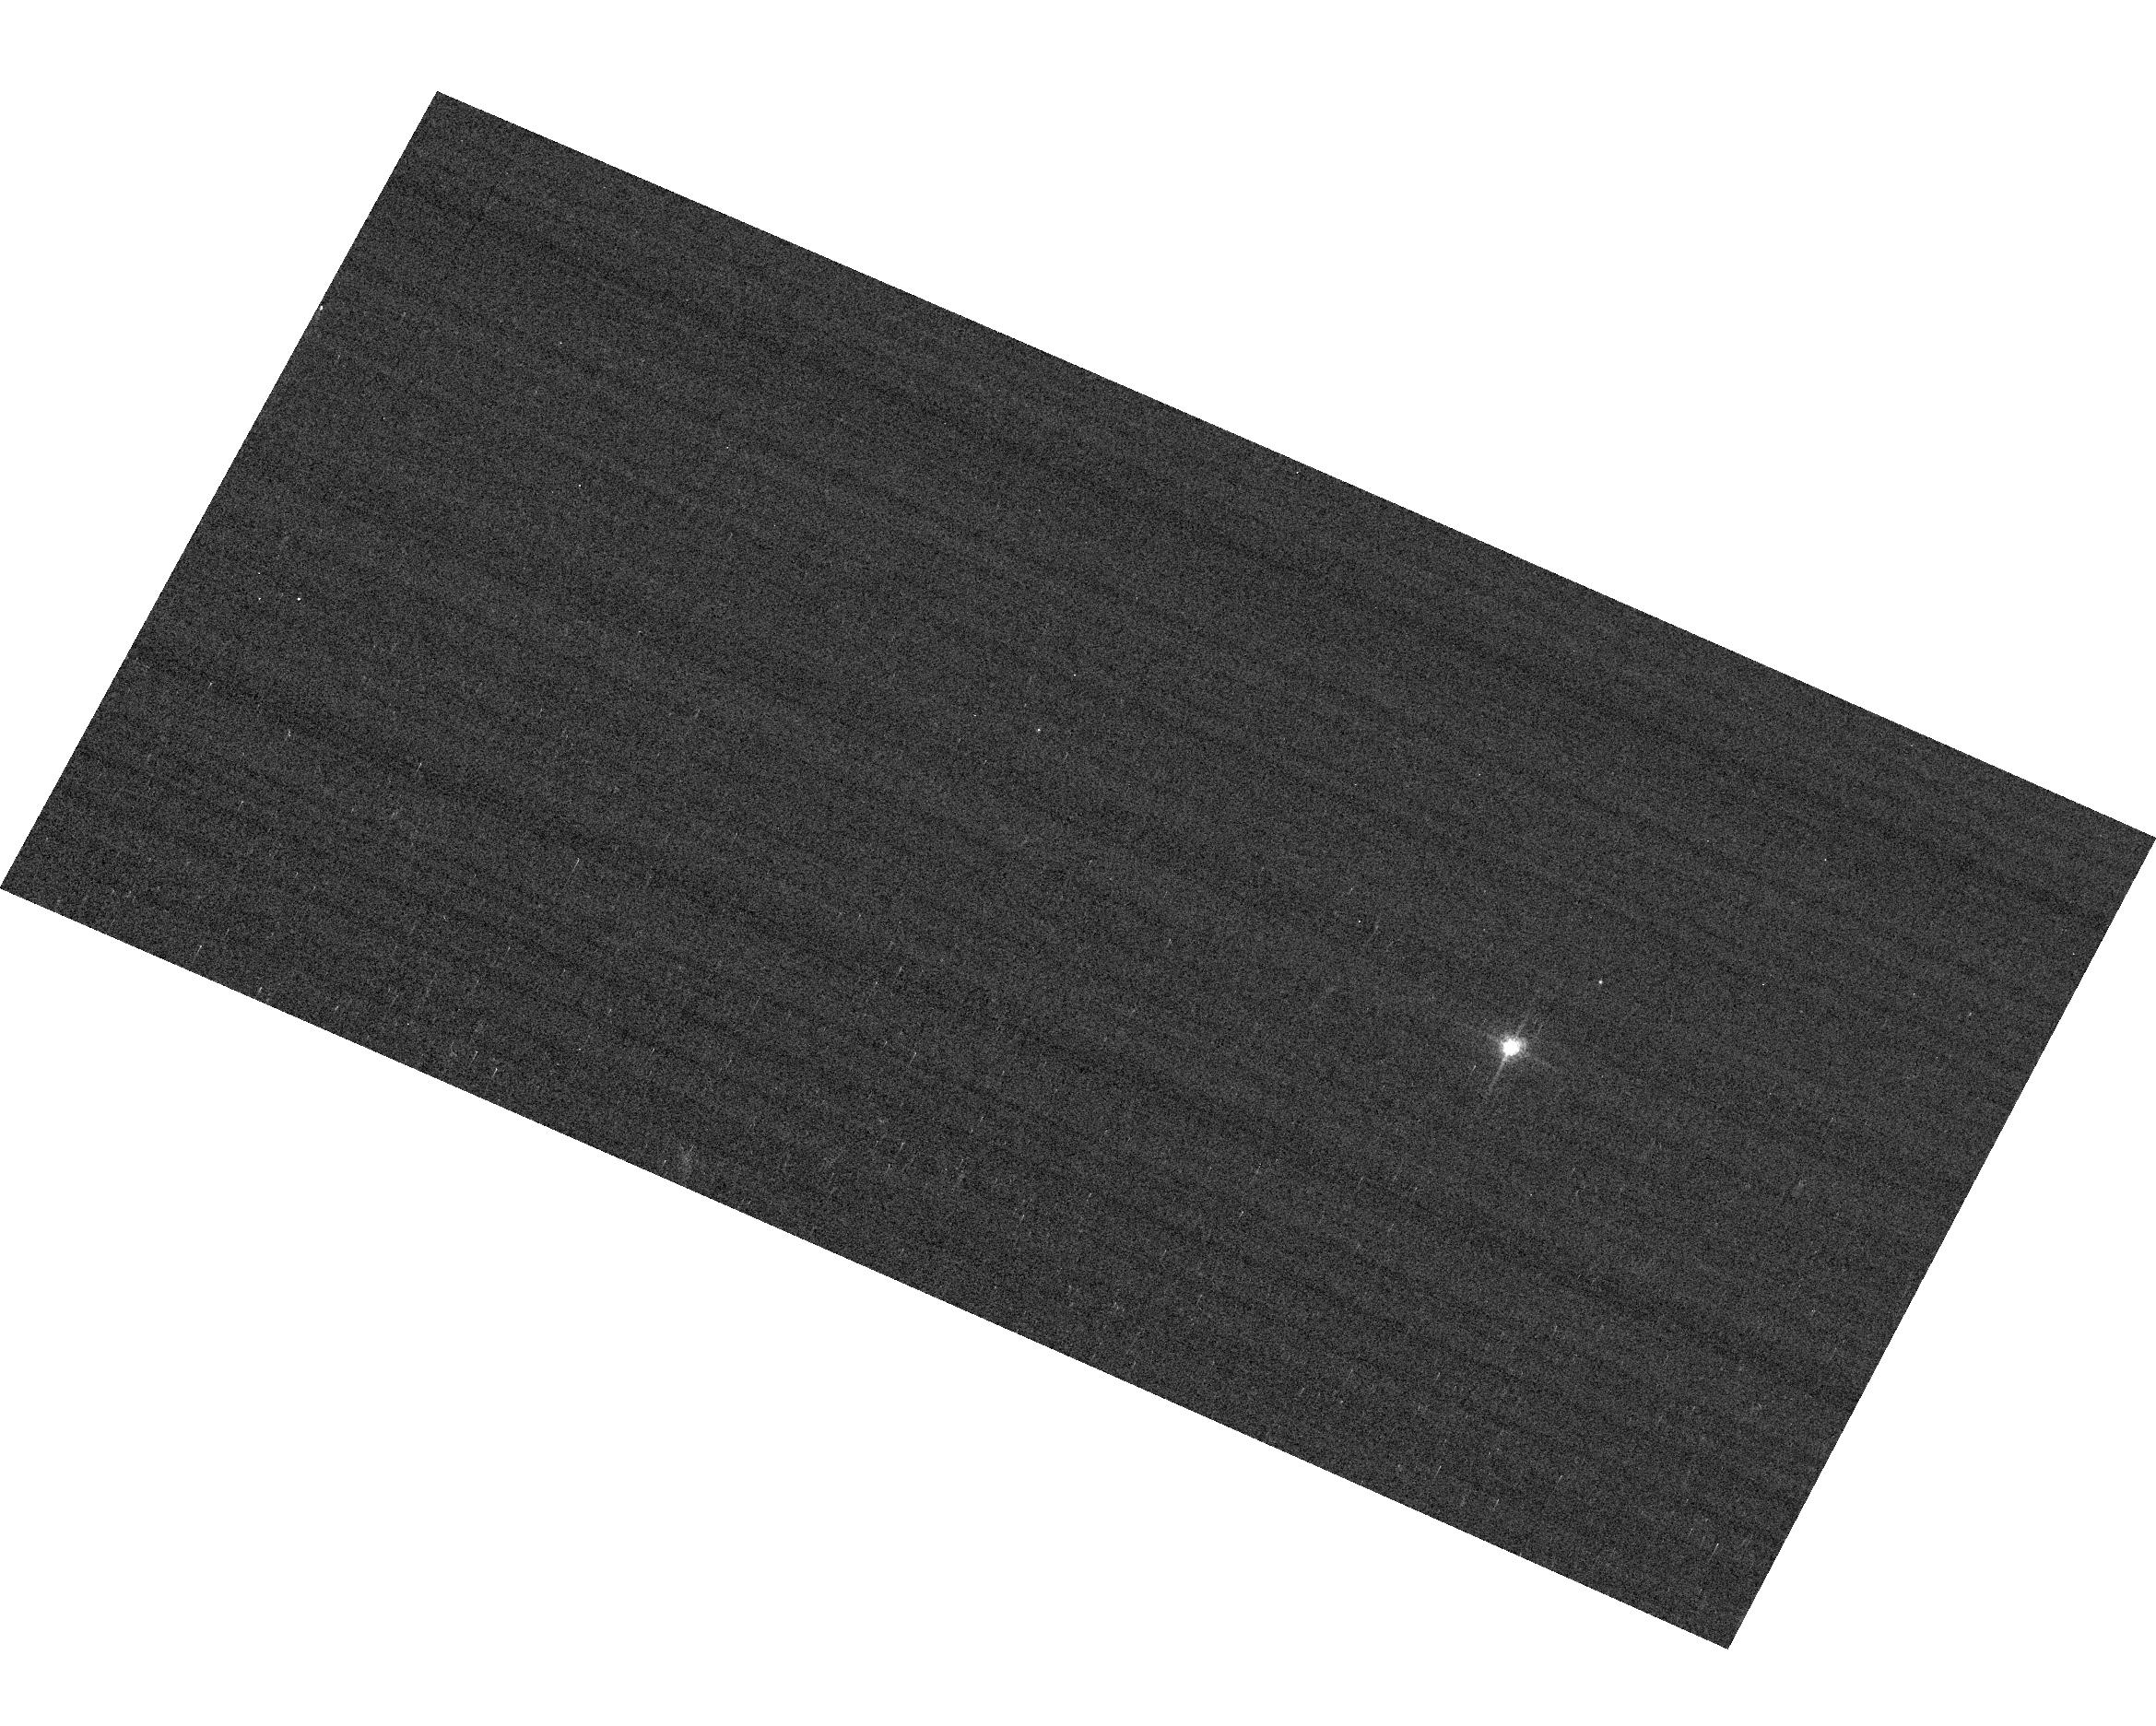
Target: GRW+70D5824
Instrument: ACS/WFC
Filter: F658N
Exposure: 2 min
Observation ID: hst_14956_04_acs_wfc_f658n_jdfy04

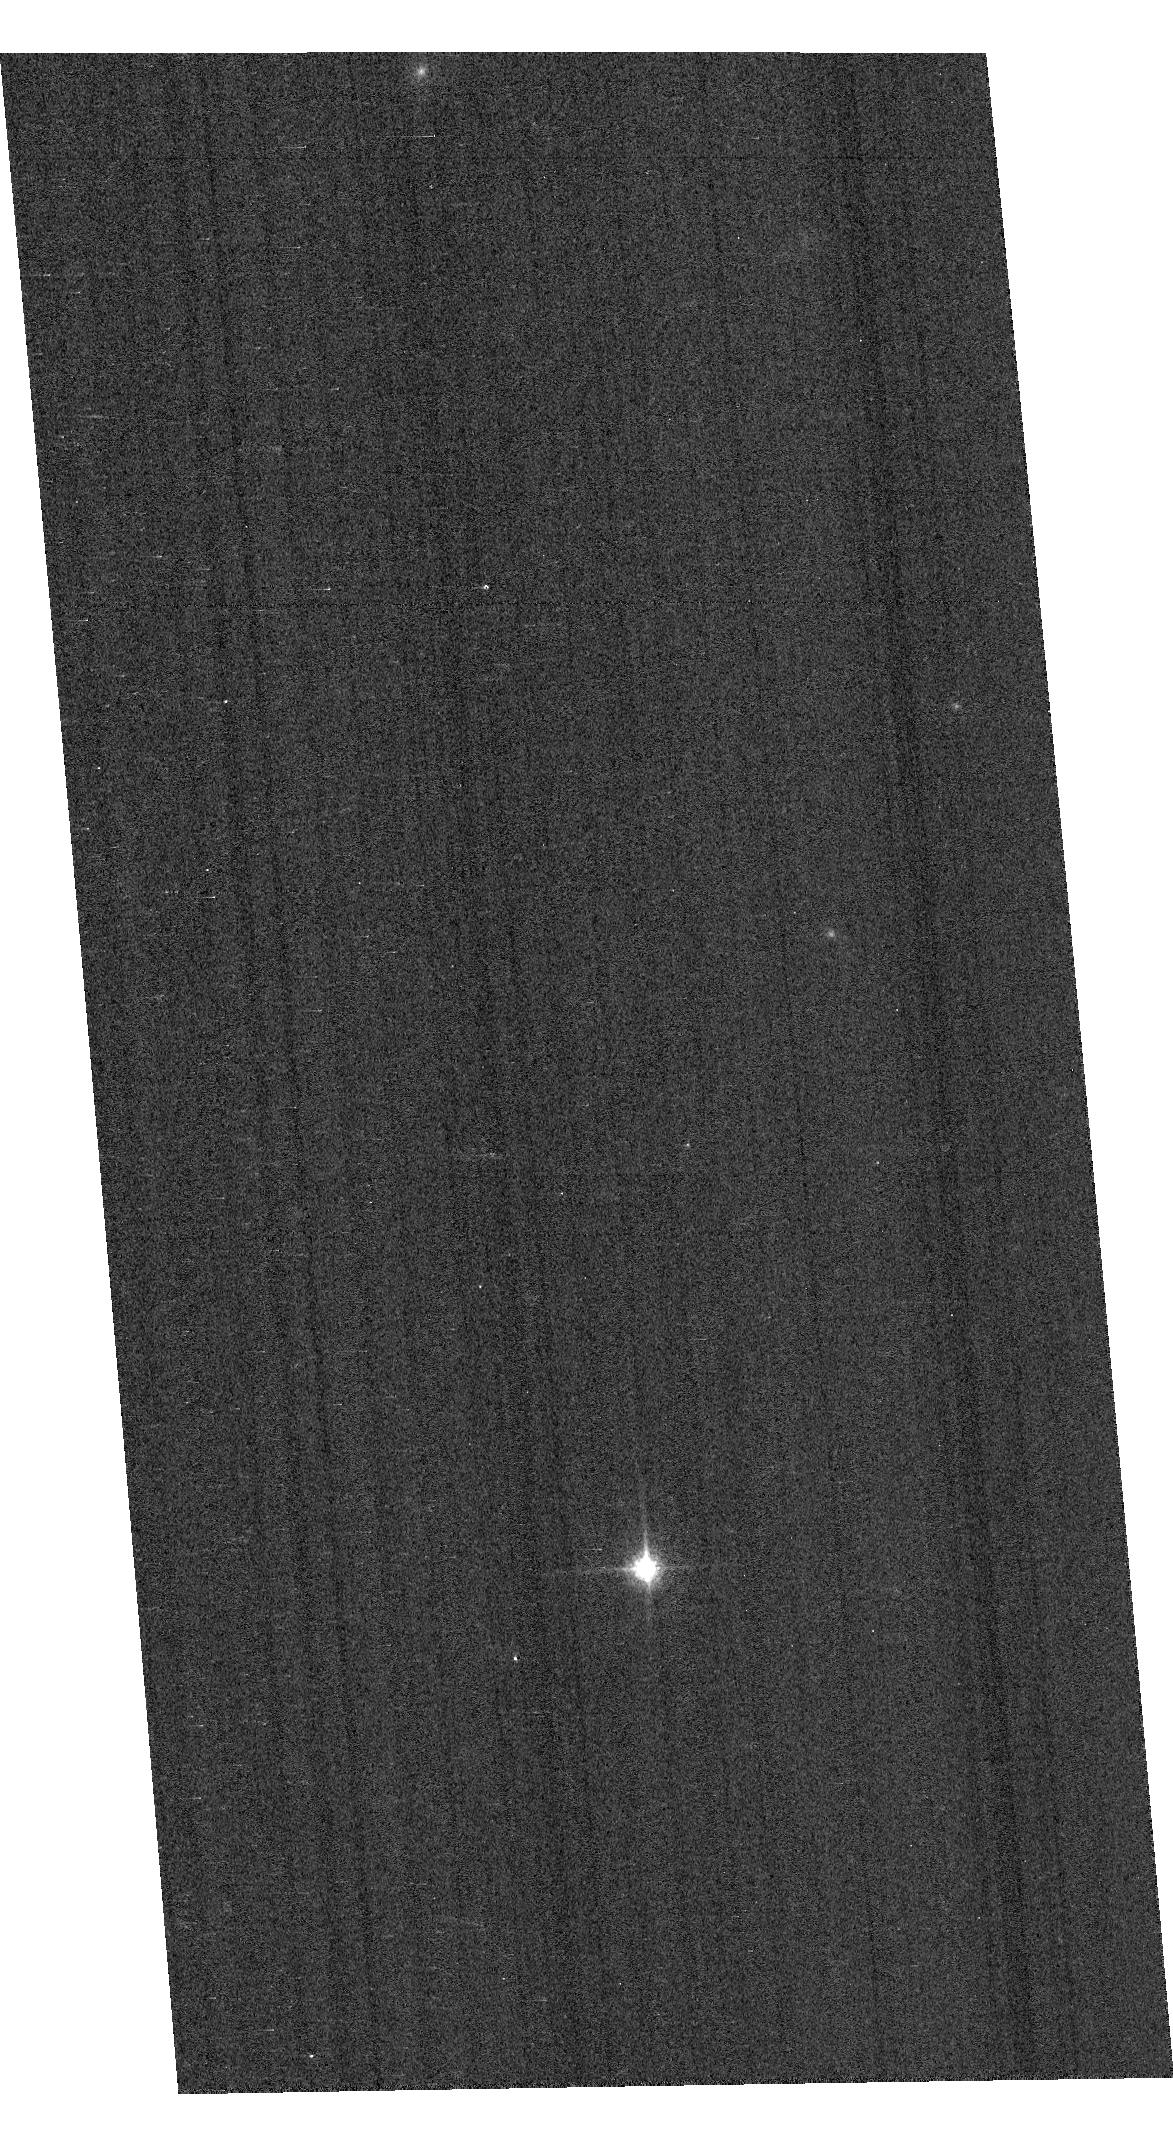
Target: GD153
Instrument: ACS/WFC
Filter: F850LP
Exposure: 1 min
Observation ID: hst_14956_02_acs_wfc_f850lp_jdfy02

ACS Photometric Calibration (PI: Bohlin, Ralph C.)

Monitor the change in sensitivity over time with visits to the 3 primary WD standard stars, GD71, GD153, G191B2B, and also GRW+70 5824. Verify and refine the WFC photometric calibrations and repeatability measure. Single bright stars with photon statistical noise of ~0.2% are a more precise and straightforward approach than trying to use the multitude of stars in 47 Tuc to monitor the changing sensitivity. This program has executed annually since Cycle 19.